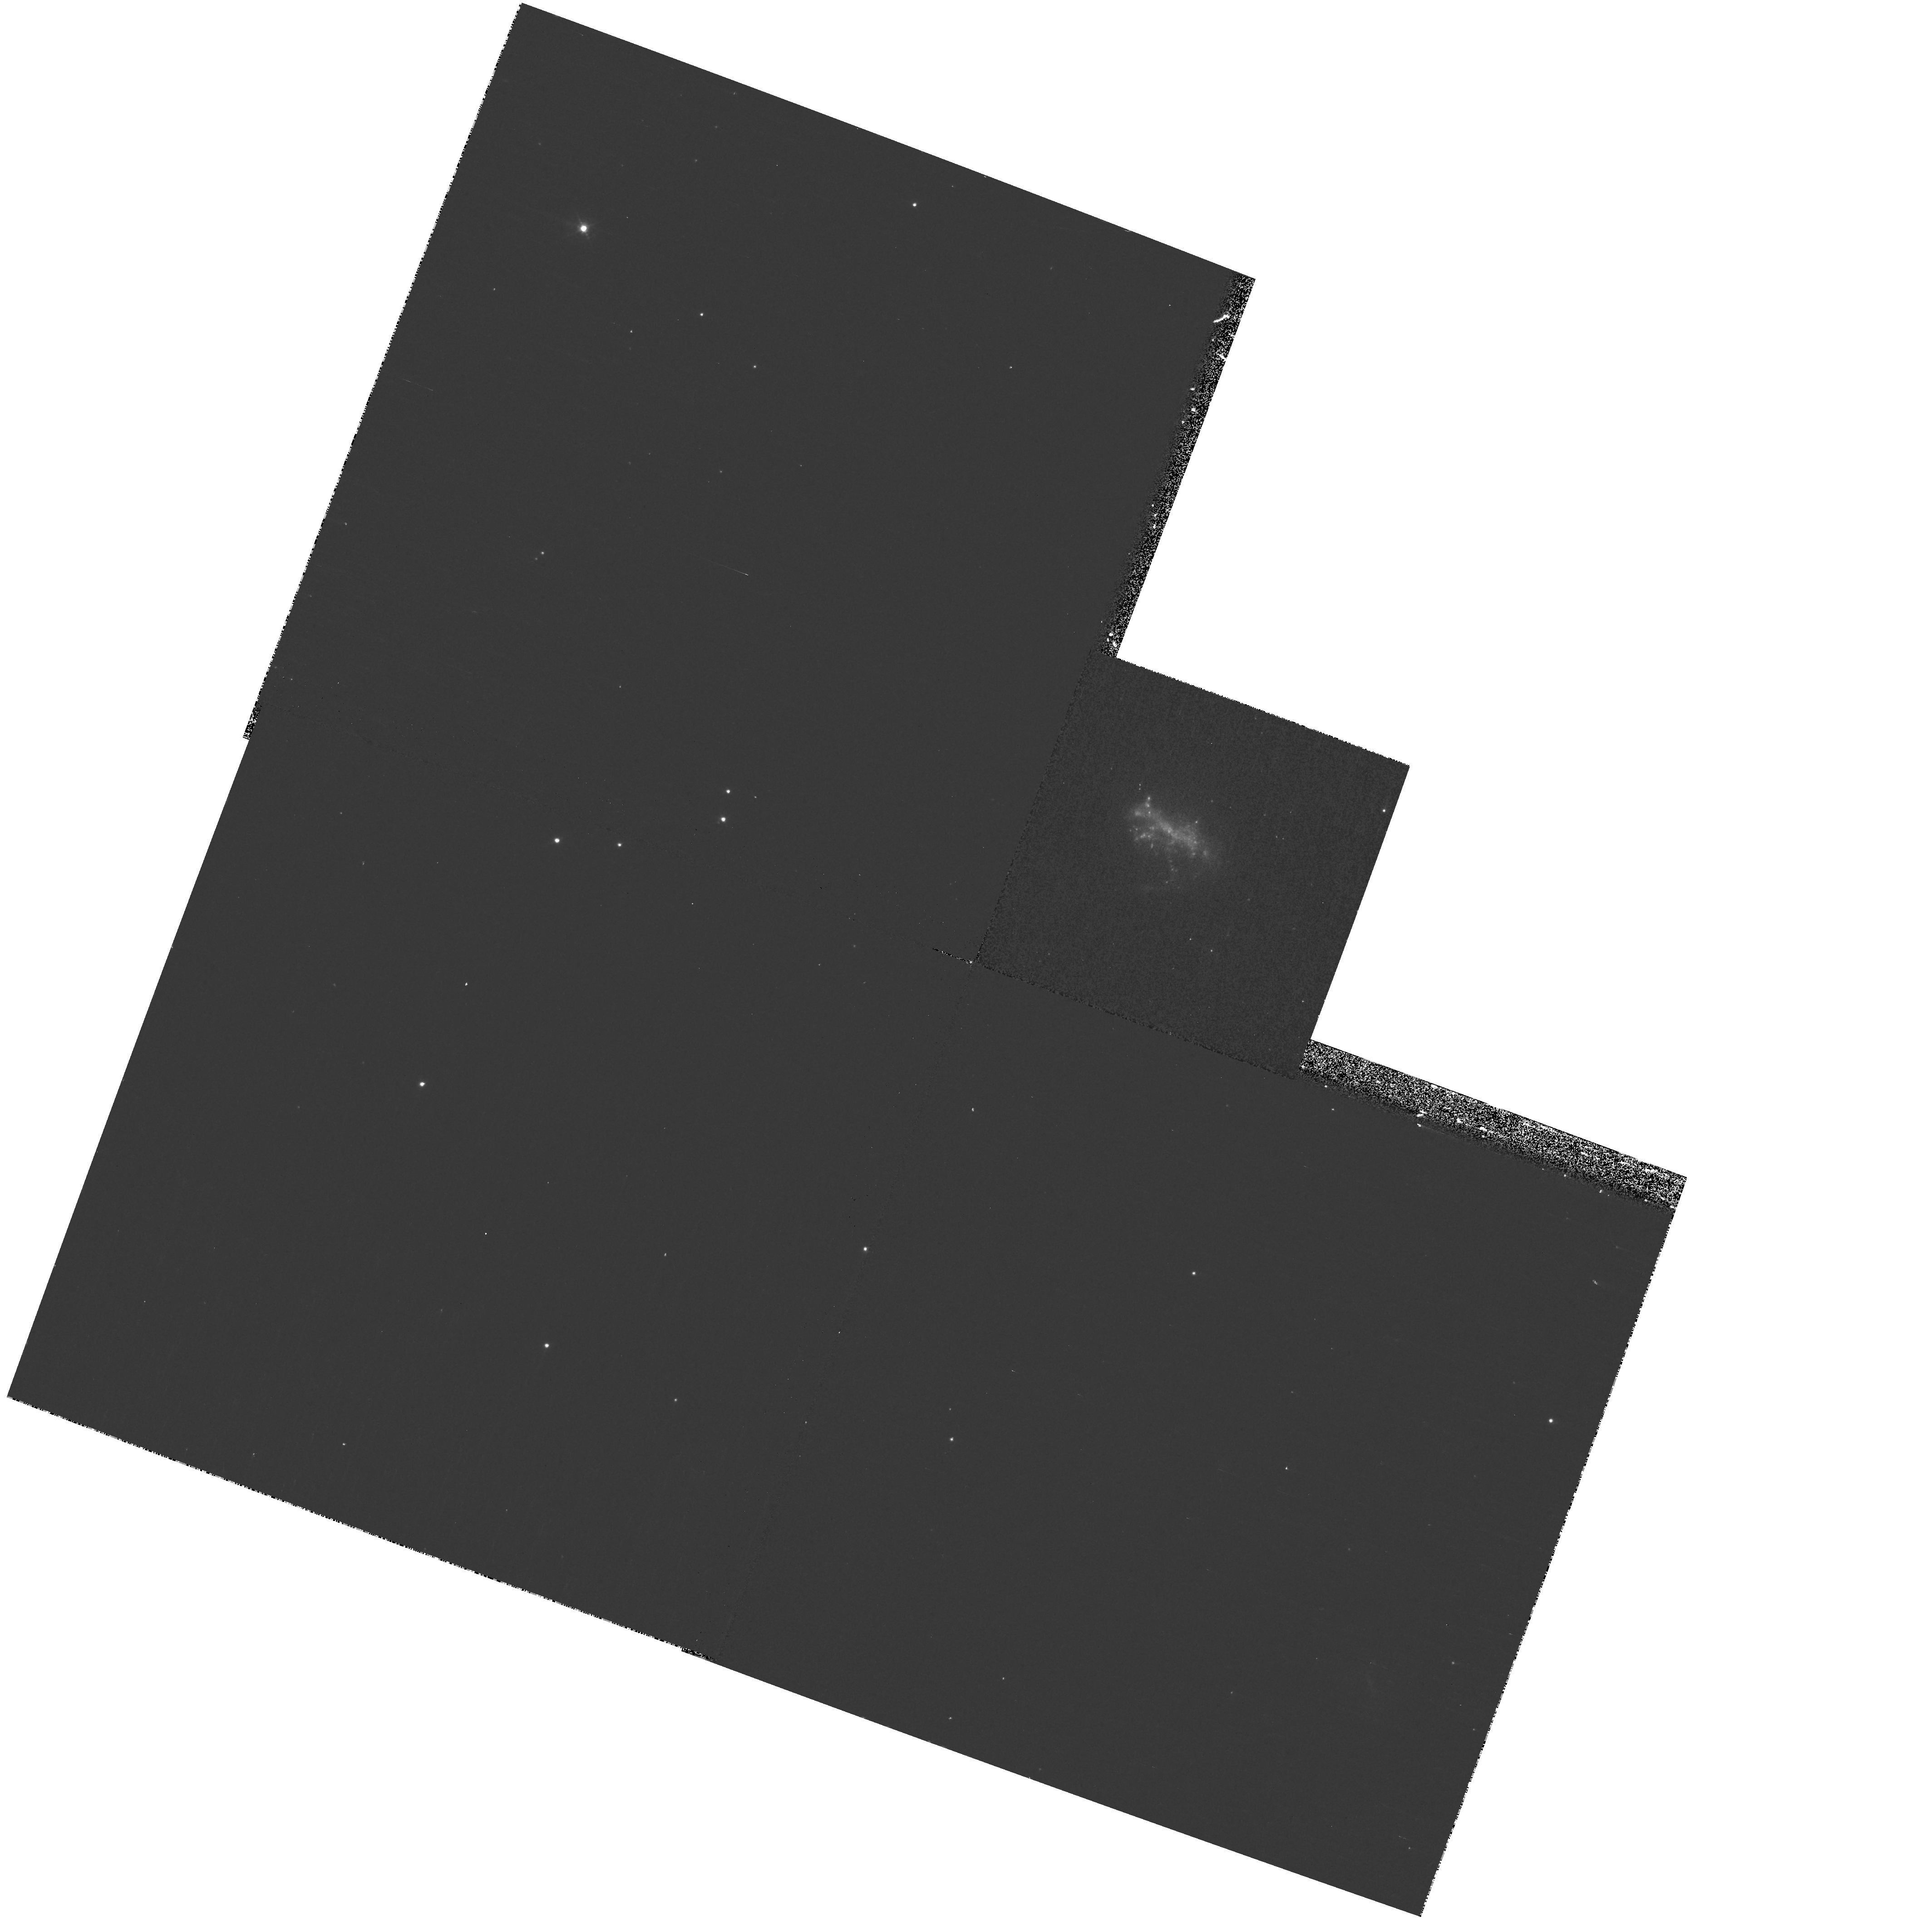
Target: ESO185-13. Instrument: WFPC2/PC. Filter: F439W. Exposure: 13 min. Observation ID: hst_10902_b2_wfpc2_pc_f439w_u9p8b2

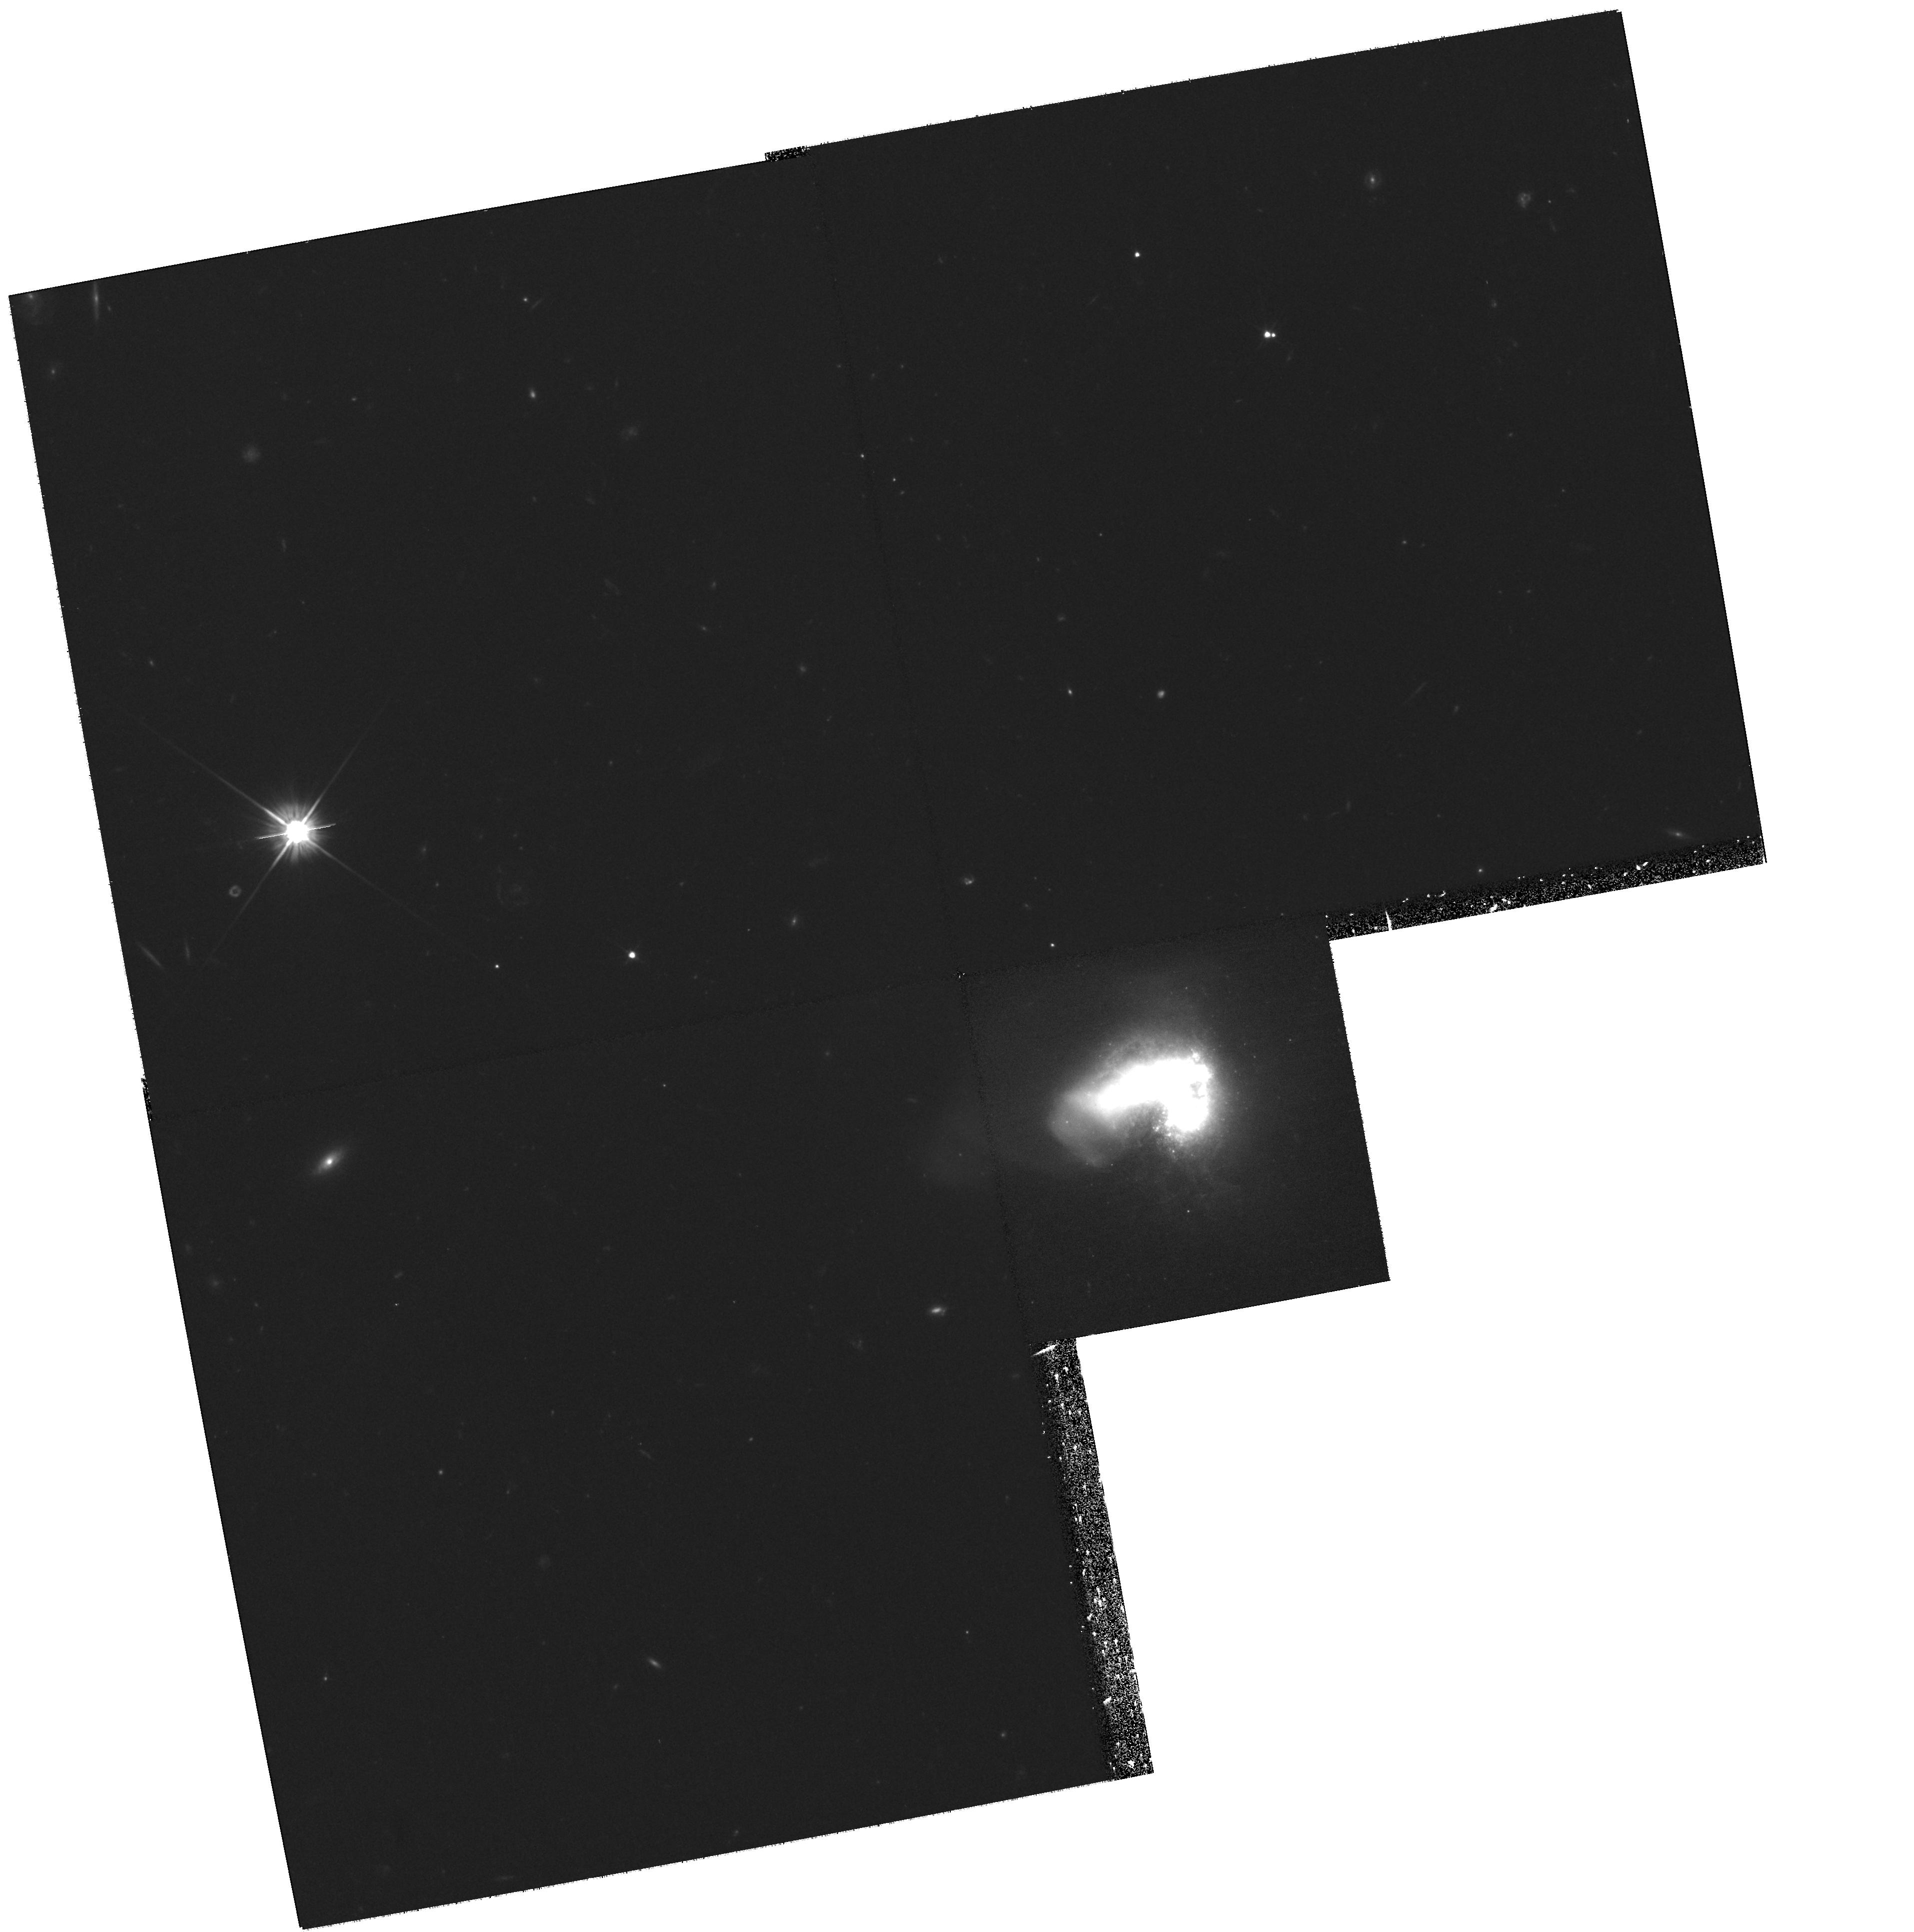
Target: HARO11. Instrument: WFPC2/PC. Filter: F606W. Exposure: 1.1 h. Observation ID: hst_10902_04_wfpc2_pc_f606w_u9p804

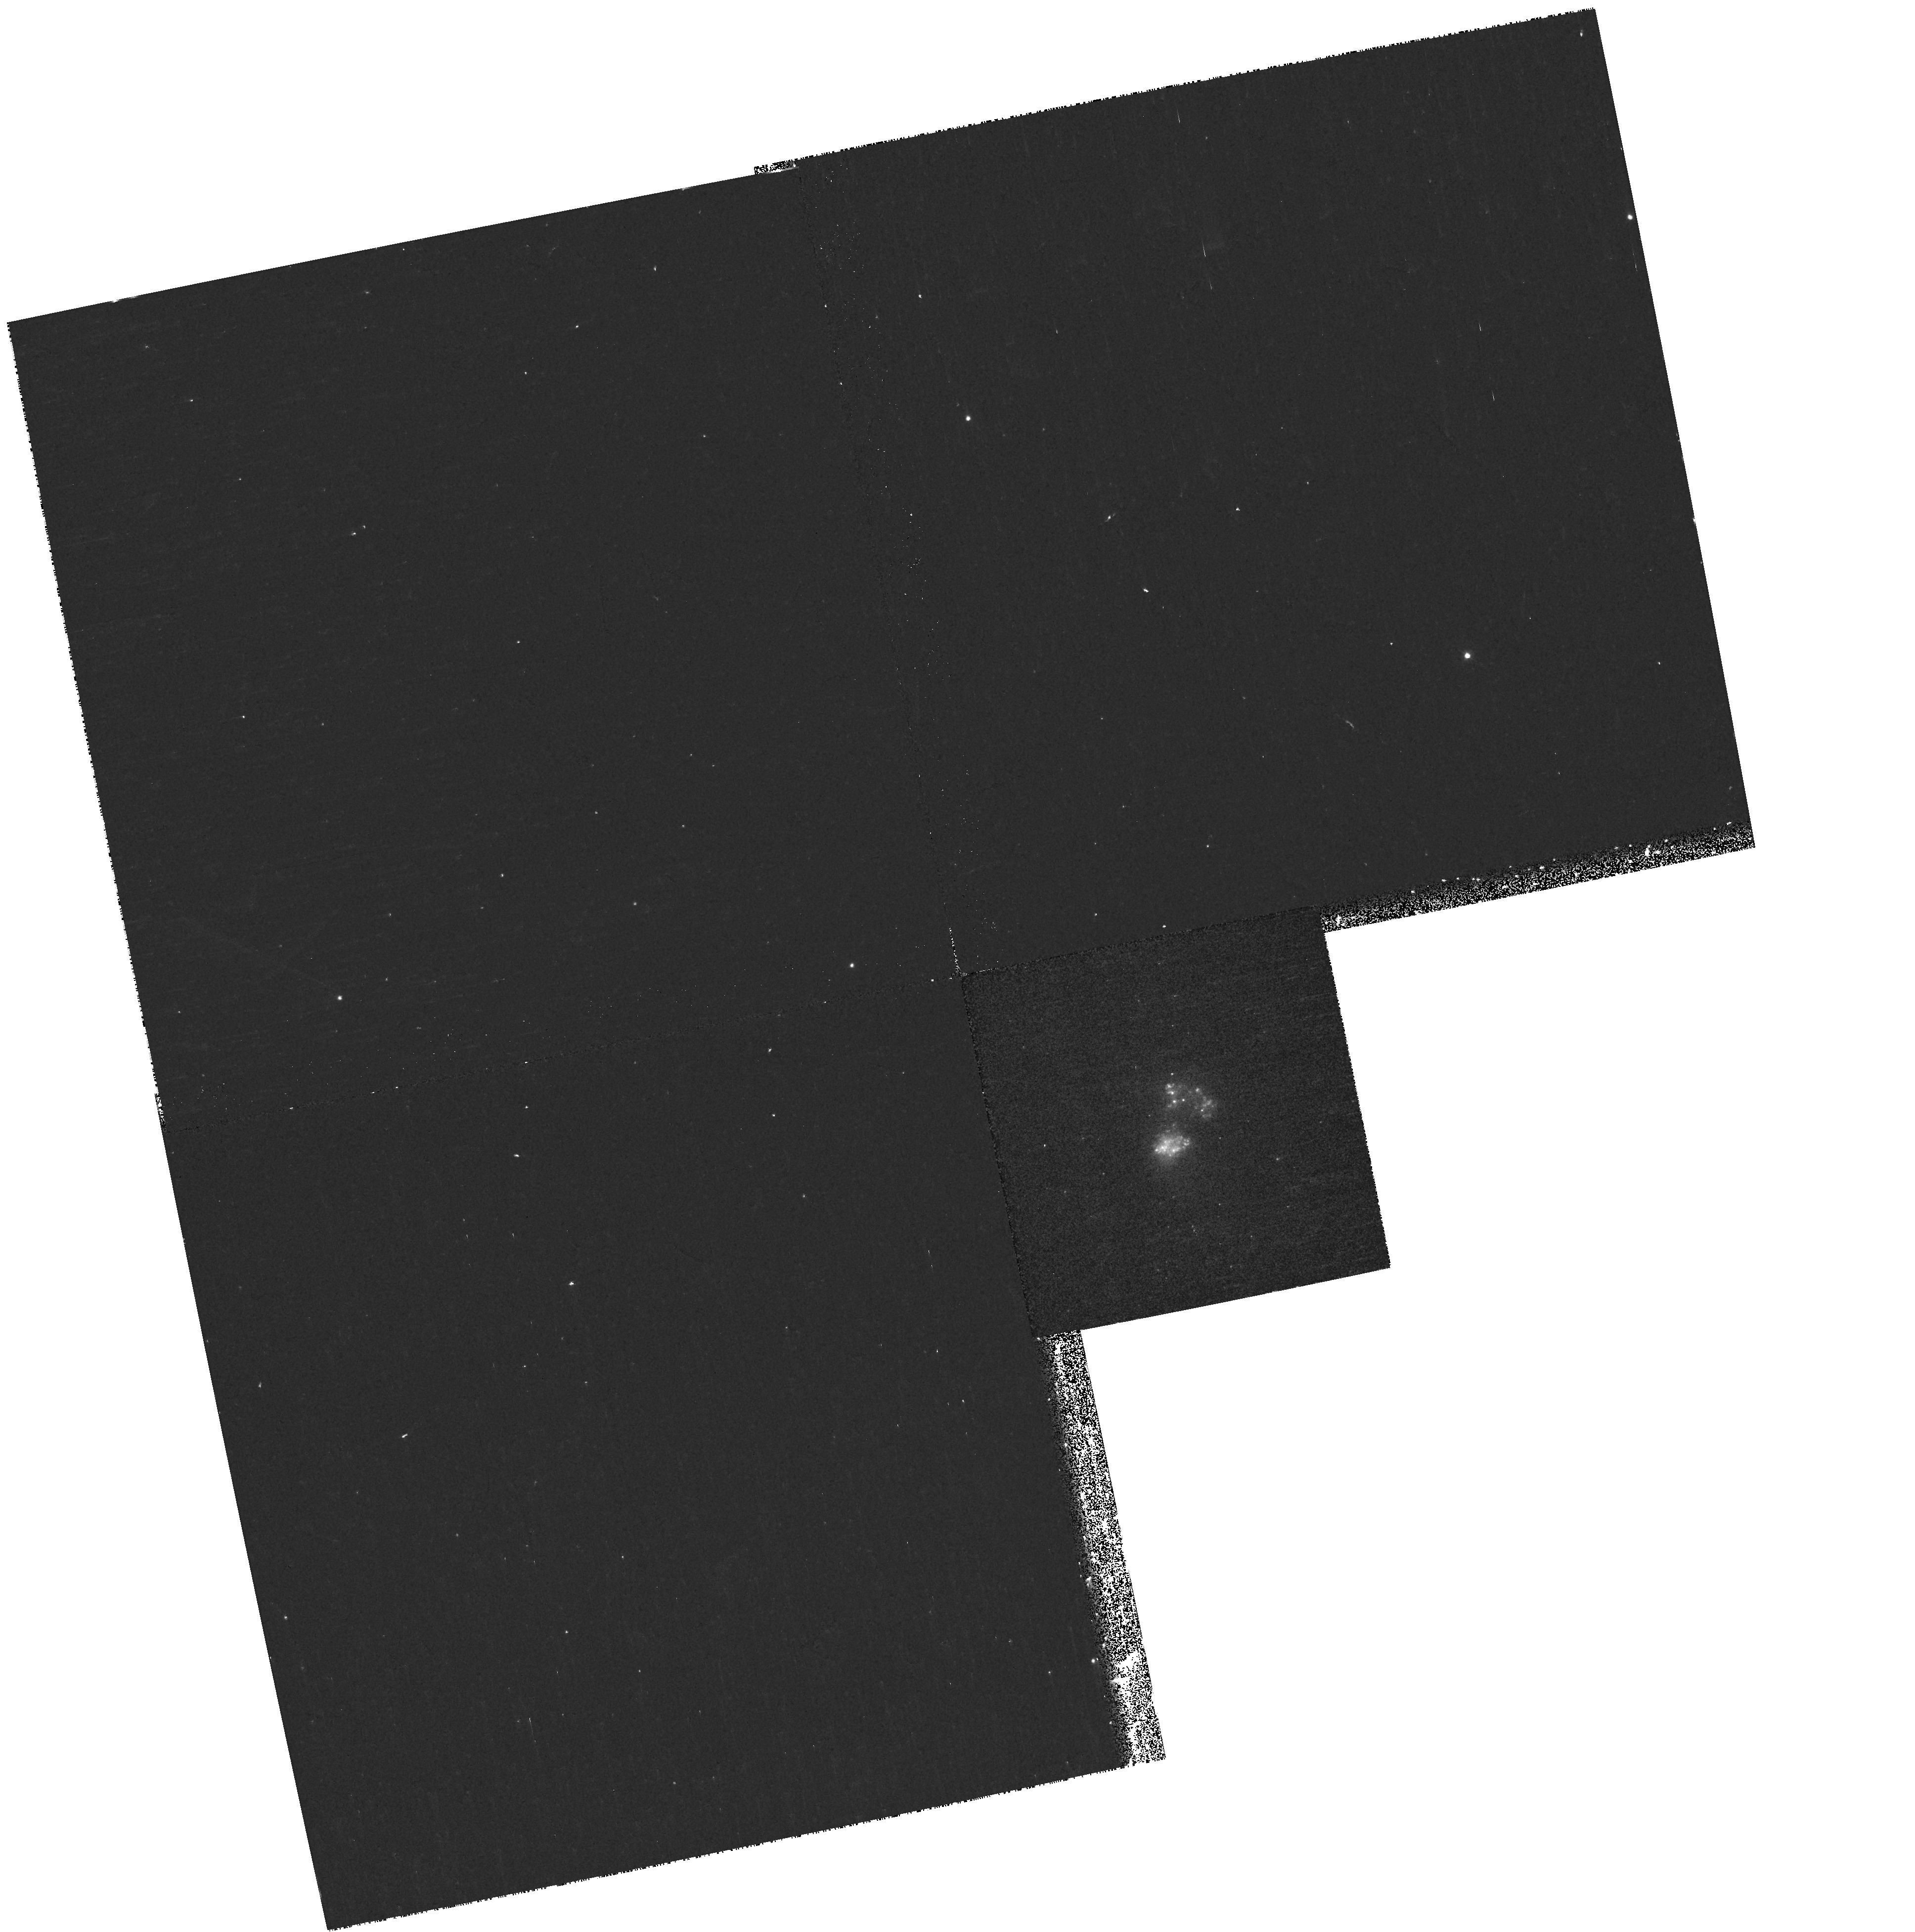
Target: MRK930. Instrument: WFPC2/PC. Filter: F439W. Exposure: 13 min. Observation ID: hst_10902_a3_wfpc2_pc_f439w_u9p8a3

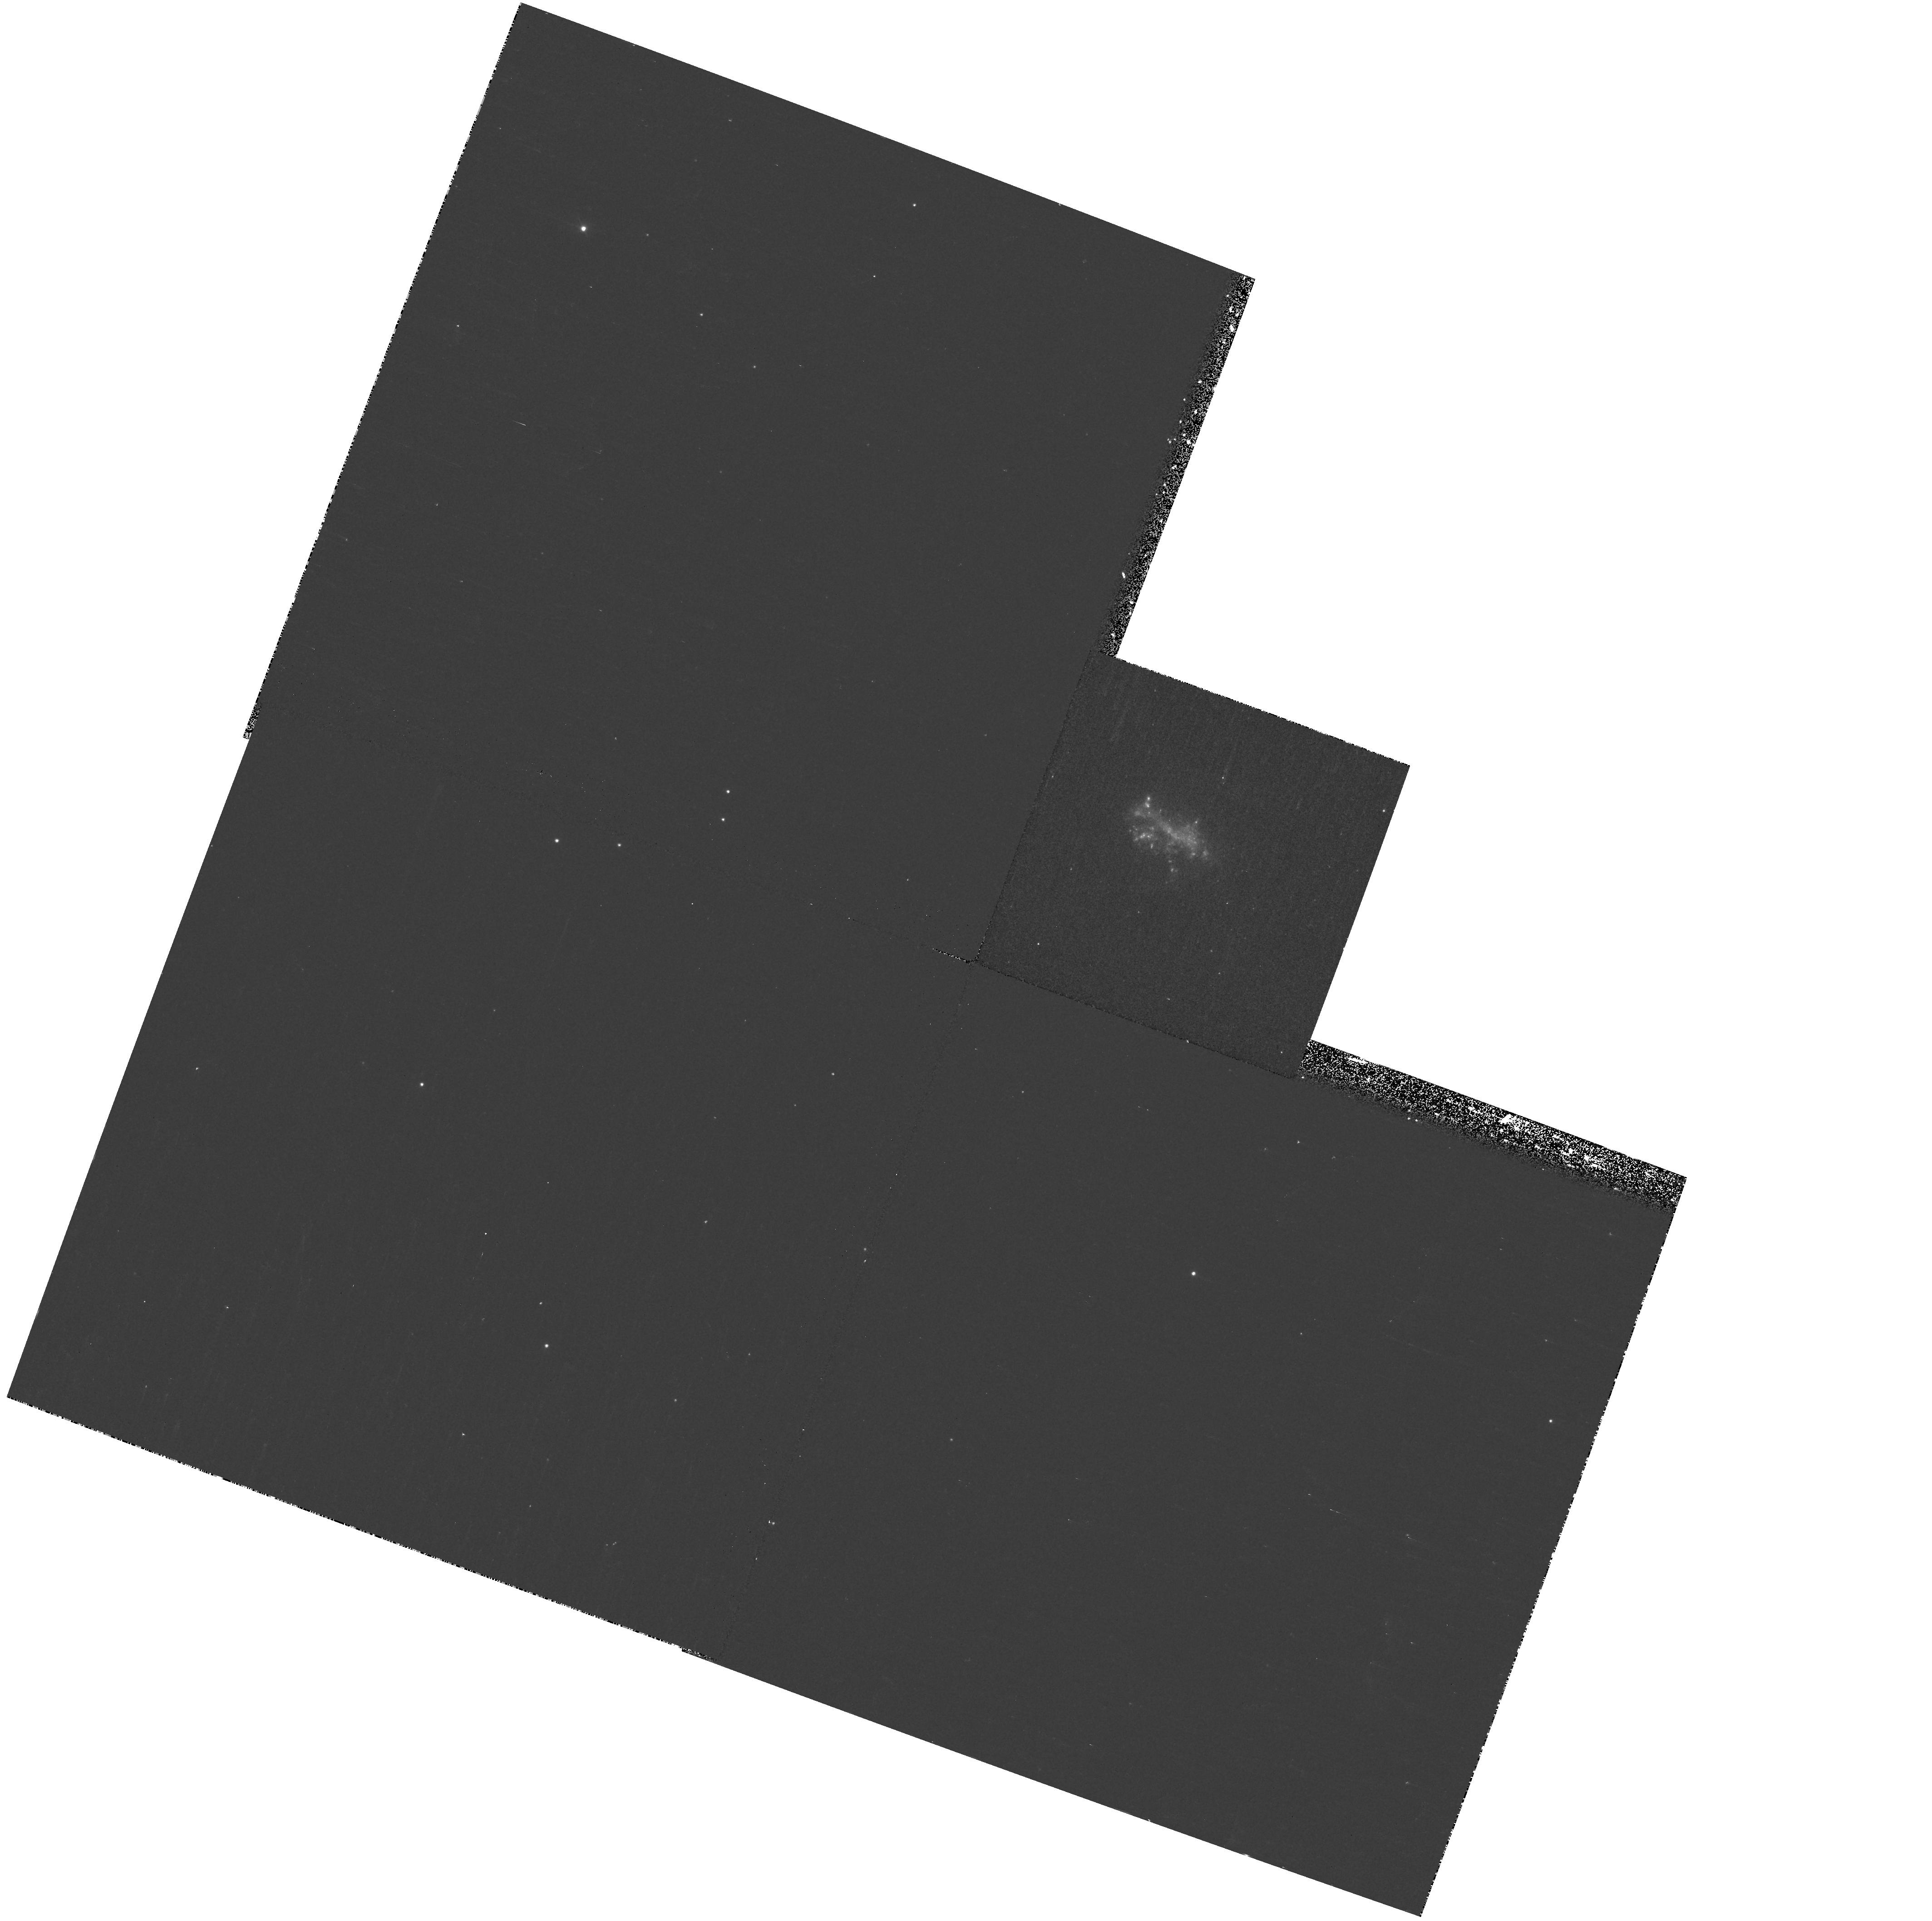
Target: ESO185-13. Instrument: WFPC2/PC. Filter: F336W. Exposure: 20 min. Observation ID: hst_10902_b2_wfpc2_pc_f336w_u9p8b2

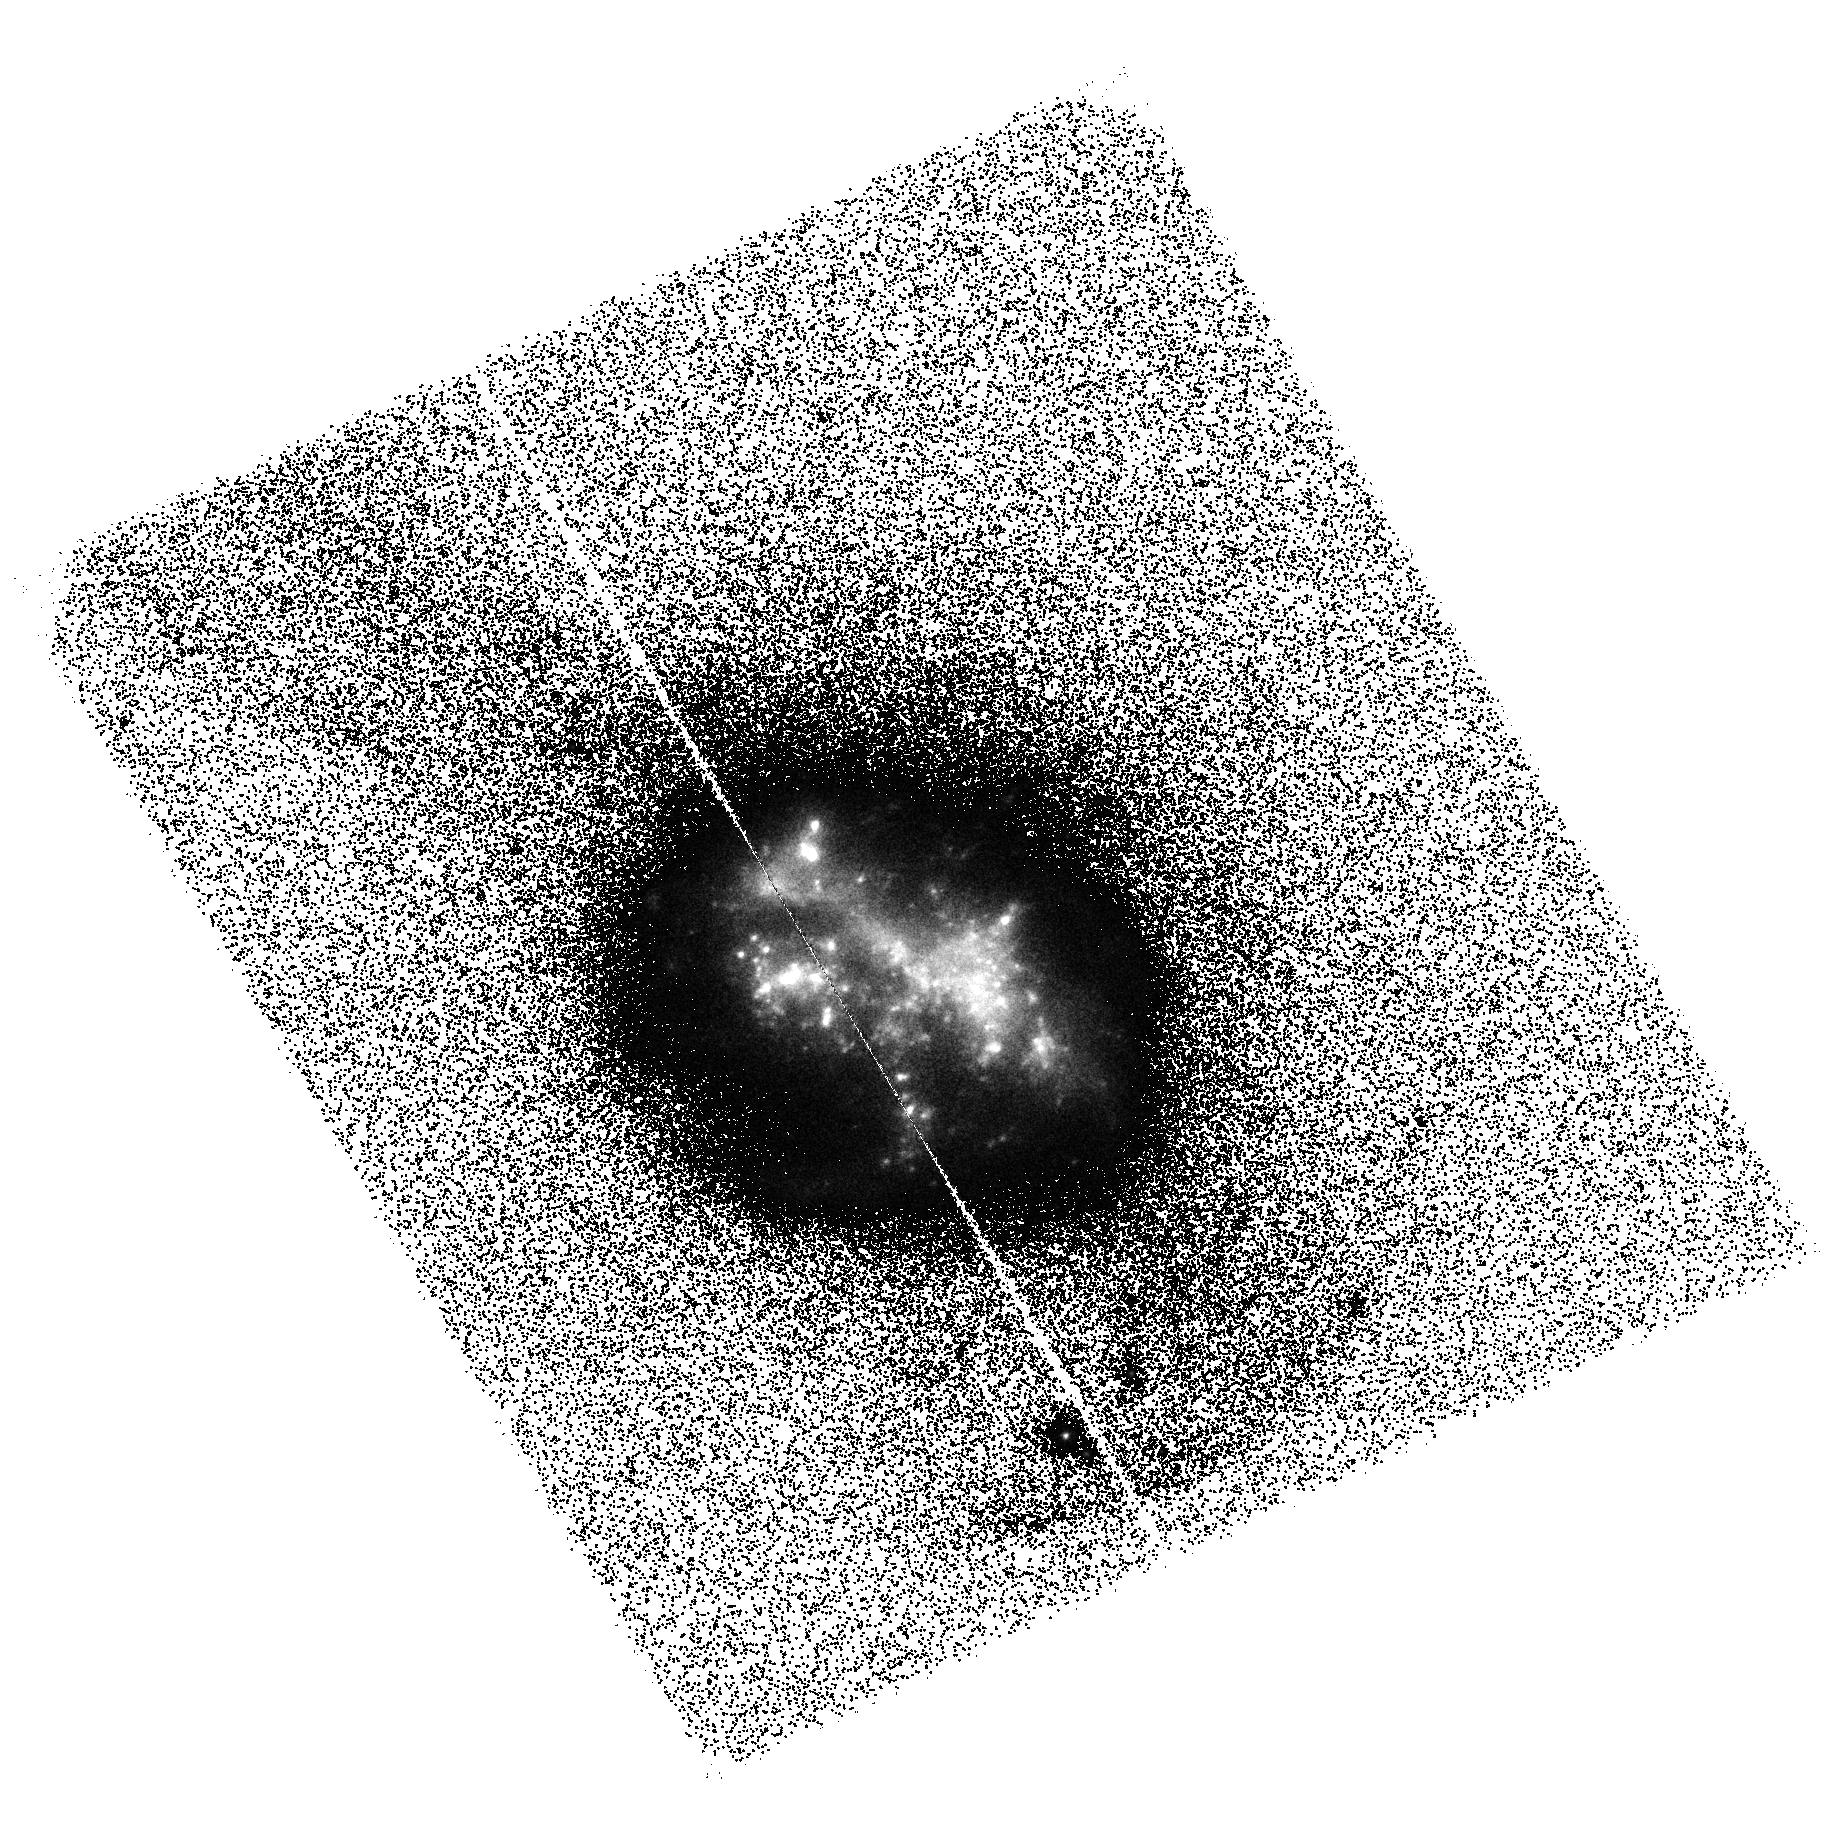
Target: ESO185-13. Instrument: ACS/SBC. Filter: F140LP. Exposure: 43 min. Observation ID: hst_10902_a2_acs_sbc_f140lp_j9p8a2

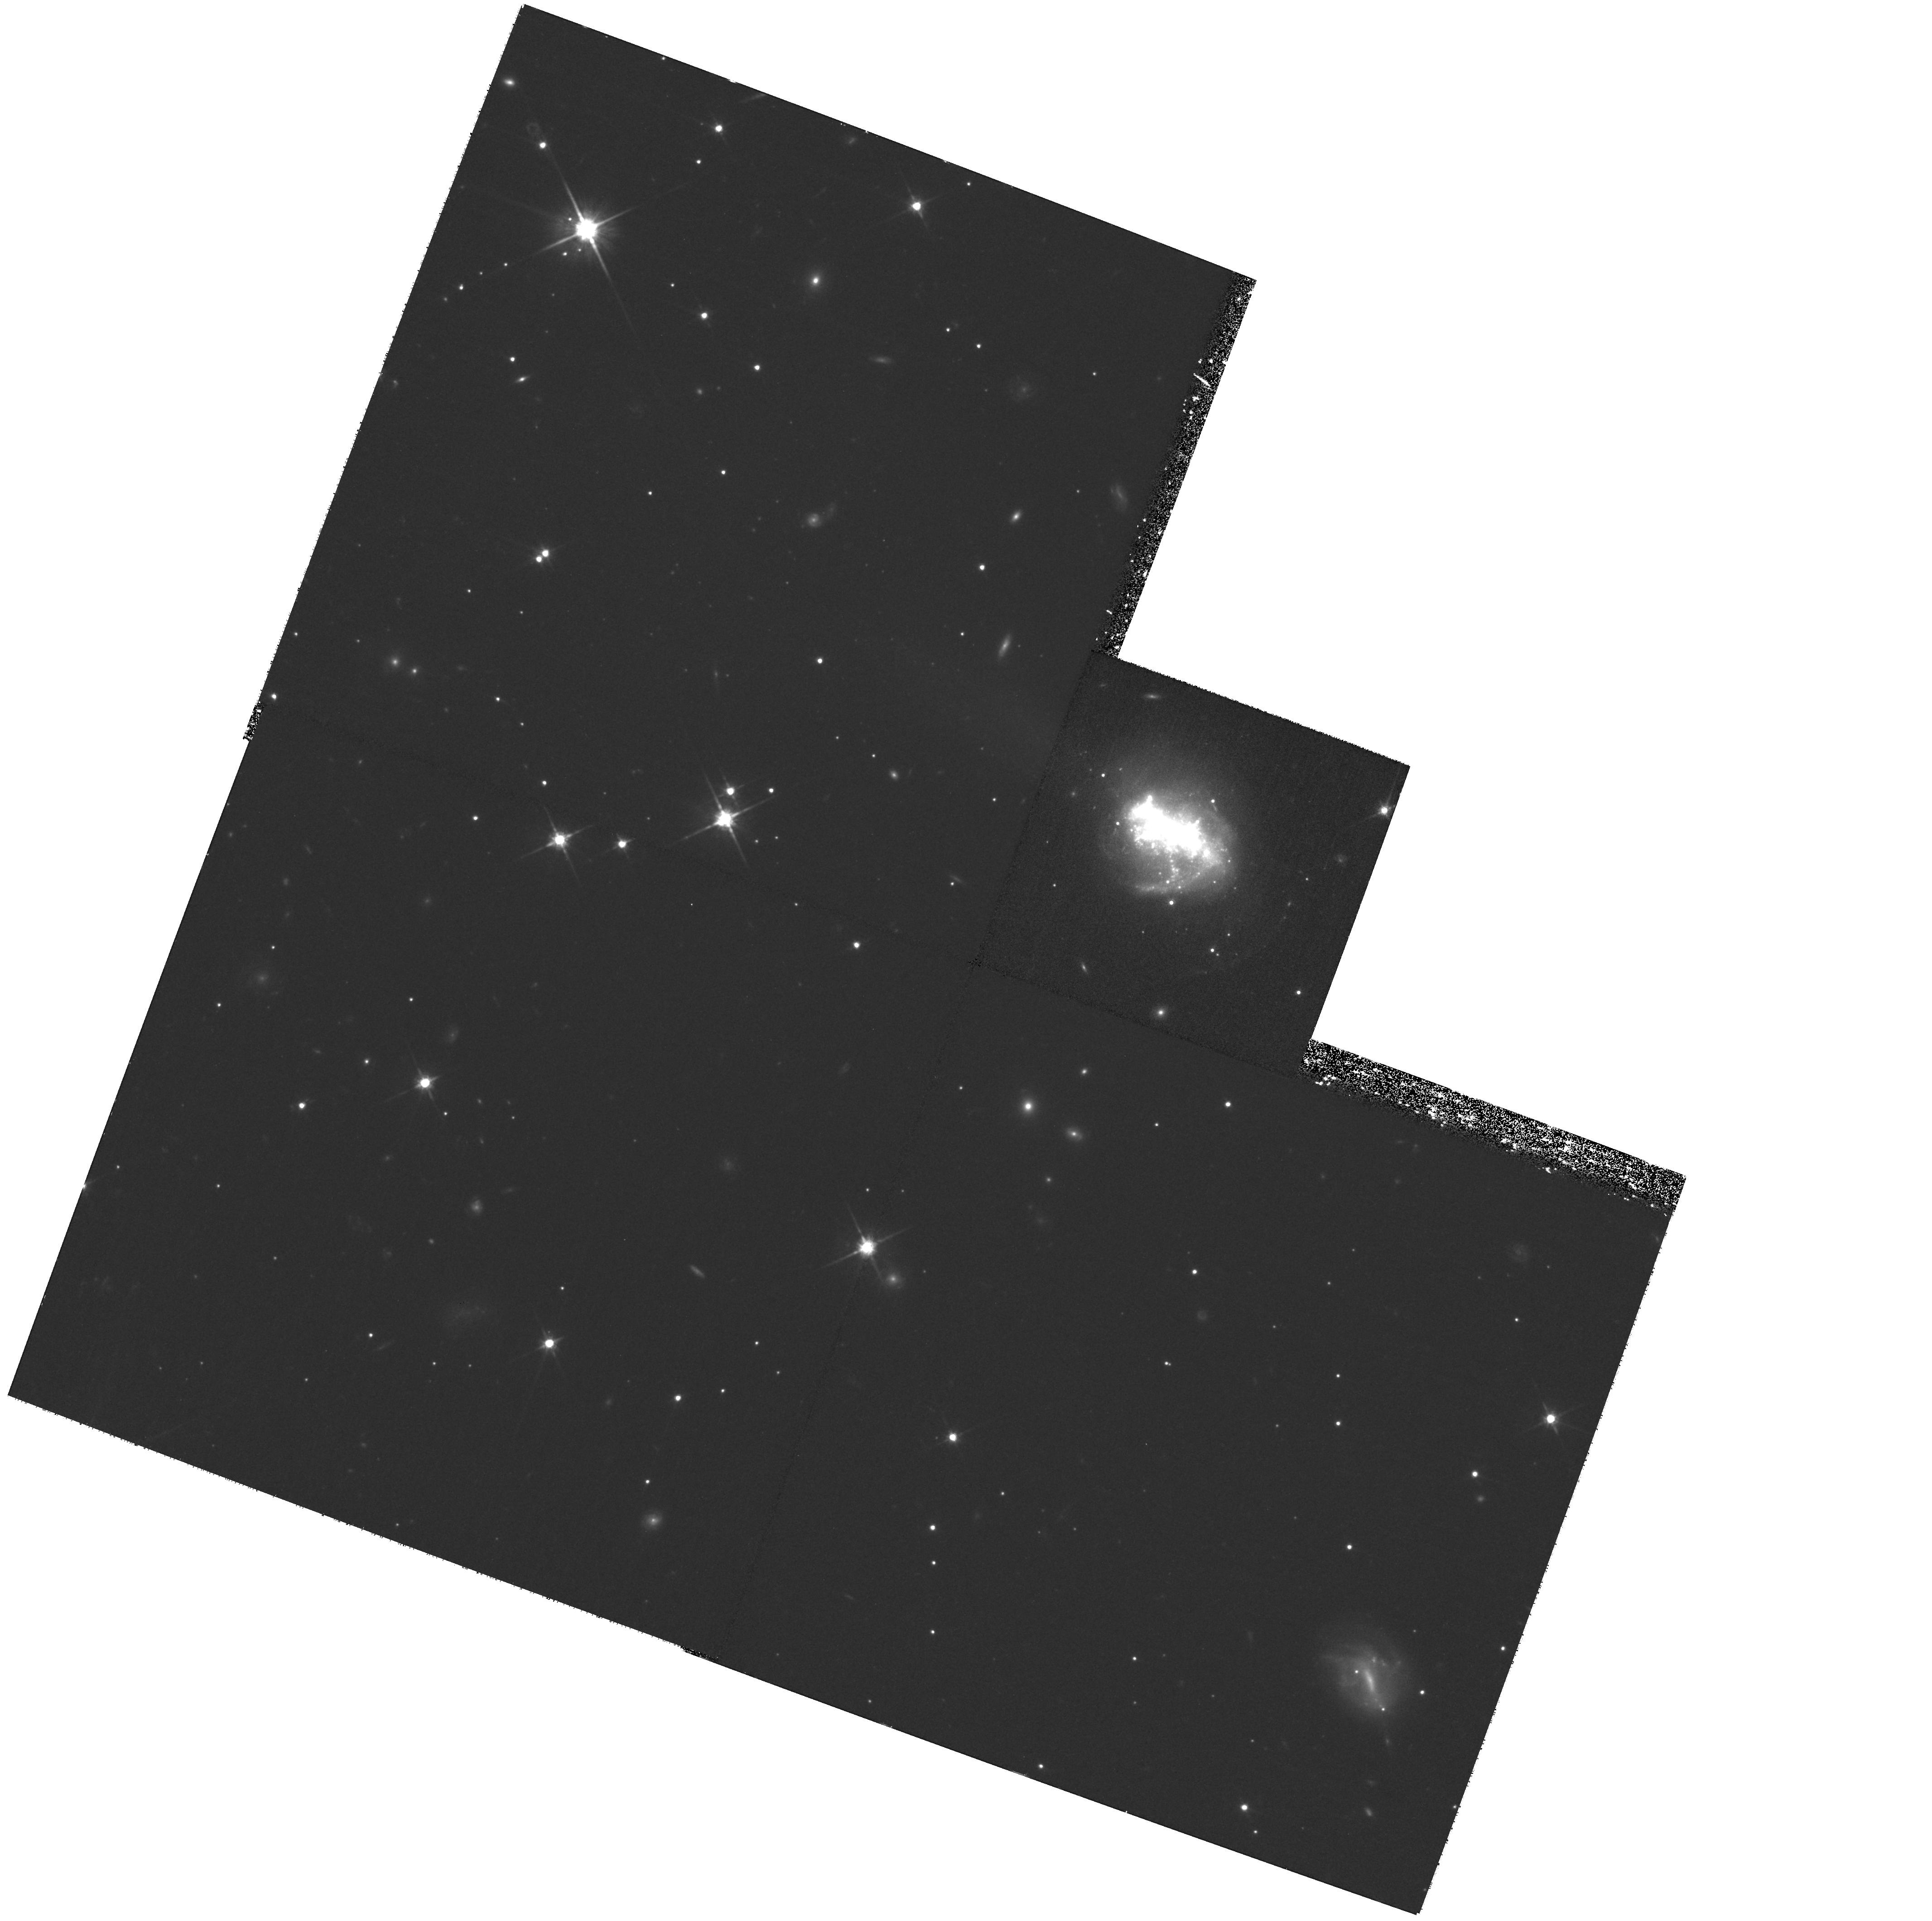
Target: ESO185-13. Instrument: WFPC2/PC. Filter: F814W. Exposure: 1.2 h. Observation ID: hst_10902_05_wfpc2_pc_f814w_u9p805

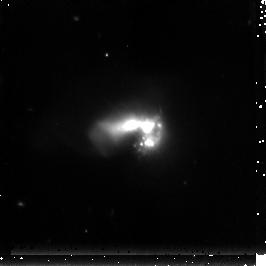
Target: HARO11. Instrument: NICMOS/NIC3. Filter: F160W. Exposure: 42 min. Observation ID: n9p801030

The Nearest Luminous Blue Compact Galaxies: A Window on Galaxy Formation (PI: Oestlin, Goeran)

As we move to intermediate and high redshifts, Luminous Blue Compact Galaxies (LBCGs) become increasingly common. The nearest LBCGs, with their violent starbursts and rich populations of super star clusters (SSCs) and globular clusters (GCs), thus provide ideal laboratories for studying galaxy evolution. Many LBCGs appear to be involved in mergers between dwarf galaxies, triggering their starbursts. The starburst regions in LBCGs consist of numerous young star clusters, whose populations are both easily measurable with HST and easily modelled. Studying cluster populations provides a powerful probe of the starburst and merger history which is possible neither for closer objects (of which there are too few) or for those at high redshift (which are too far away). We have previously studied the closest LBCG with WFPC2 and found hundreds of bright compact SSCs and GCs. In particular, we found a population of intermediate-age (~2 Gyr) GCs, indicating a past event of massive cluster formation. We now propose a multi-wavelength study of the three other LBCGs with the highest known number of SSCs. The extinction is small in these galaxies and age estimates robust. The age distribution of GCs and SSCs will be used to study the past evolution of the galaxies. For each LBCG, we will map its cluster formation history, unveiling its merger and starburst history, and thereby shed light on some of the processes involved in galaxy evolution at high redshift.